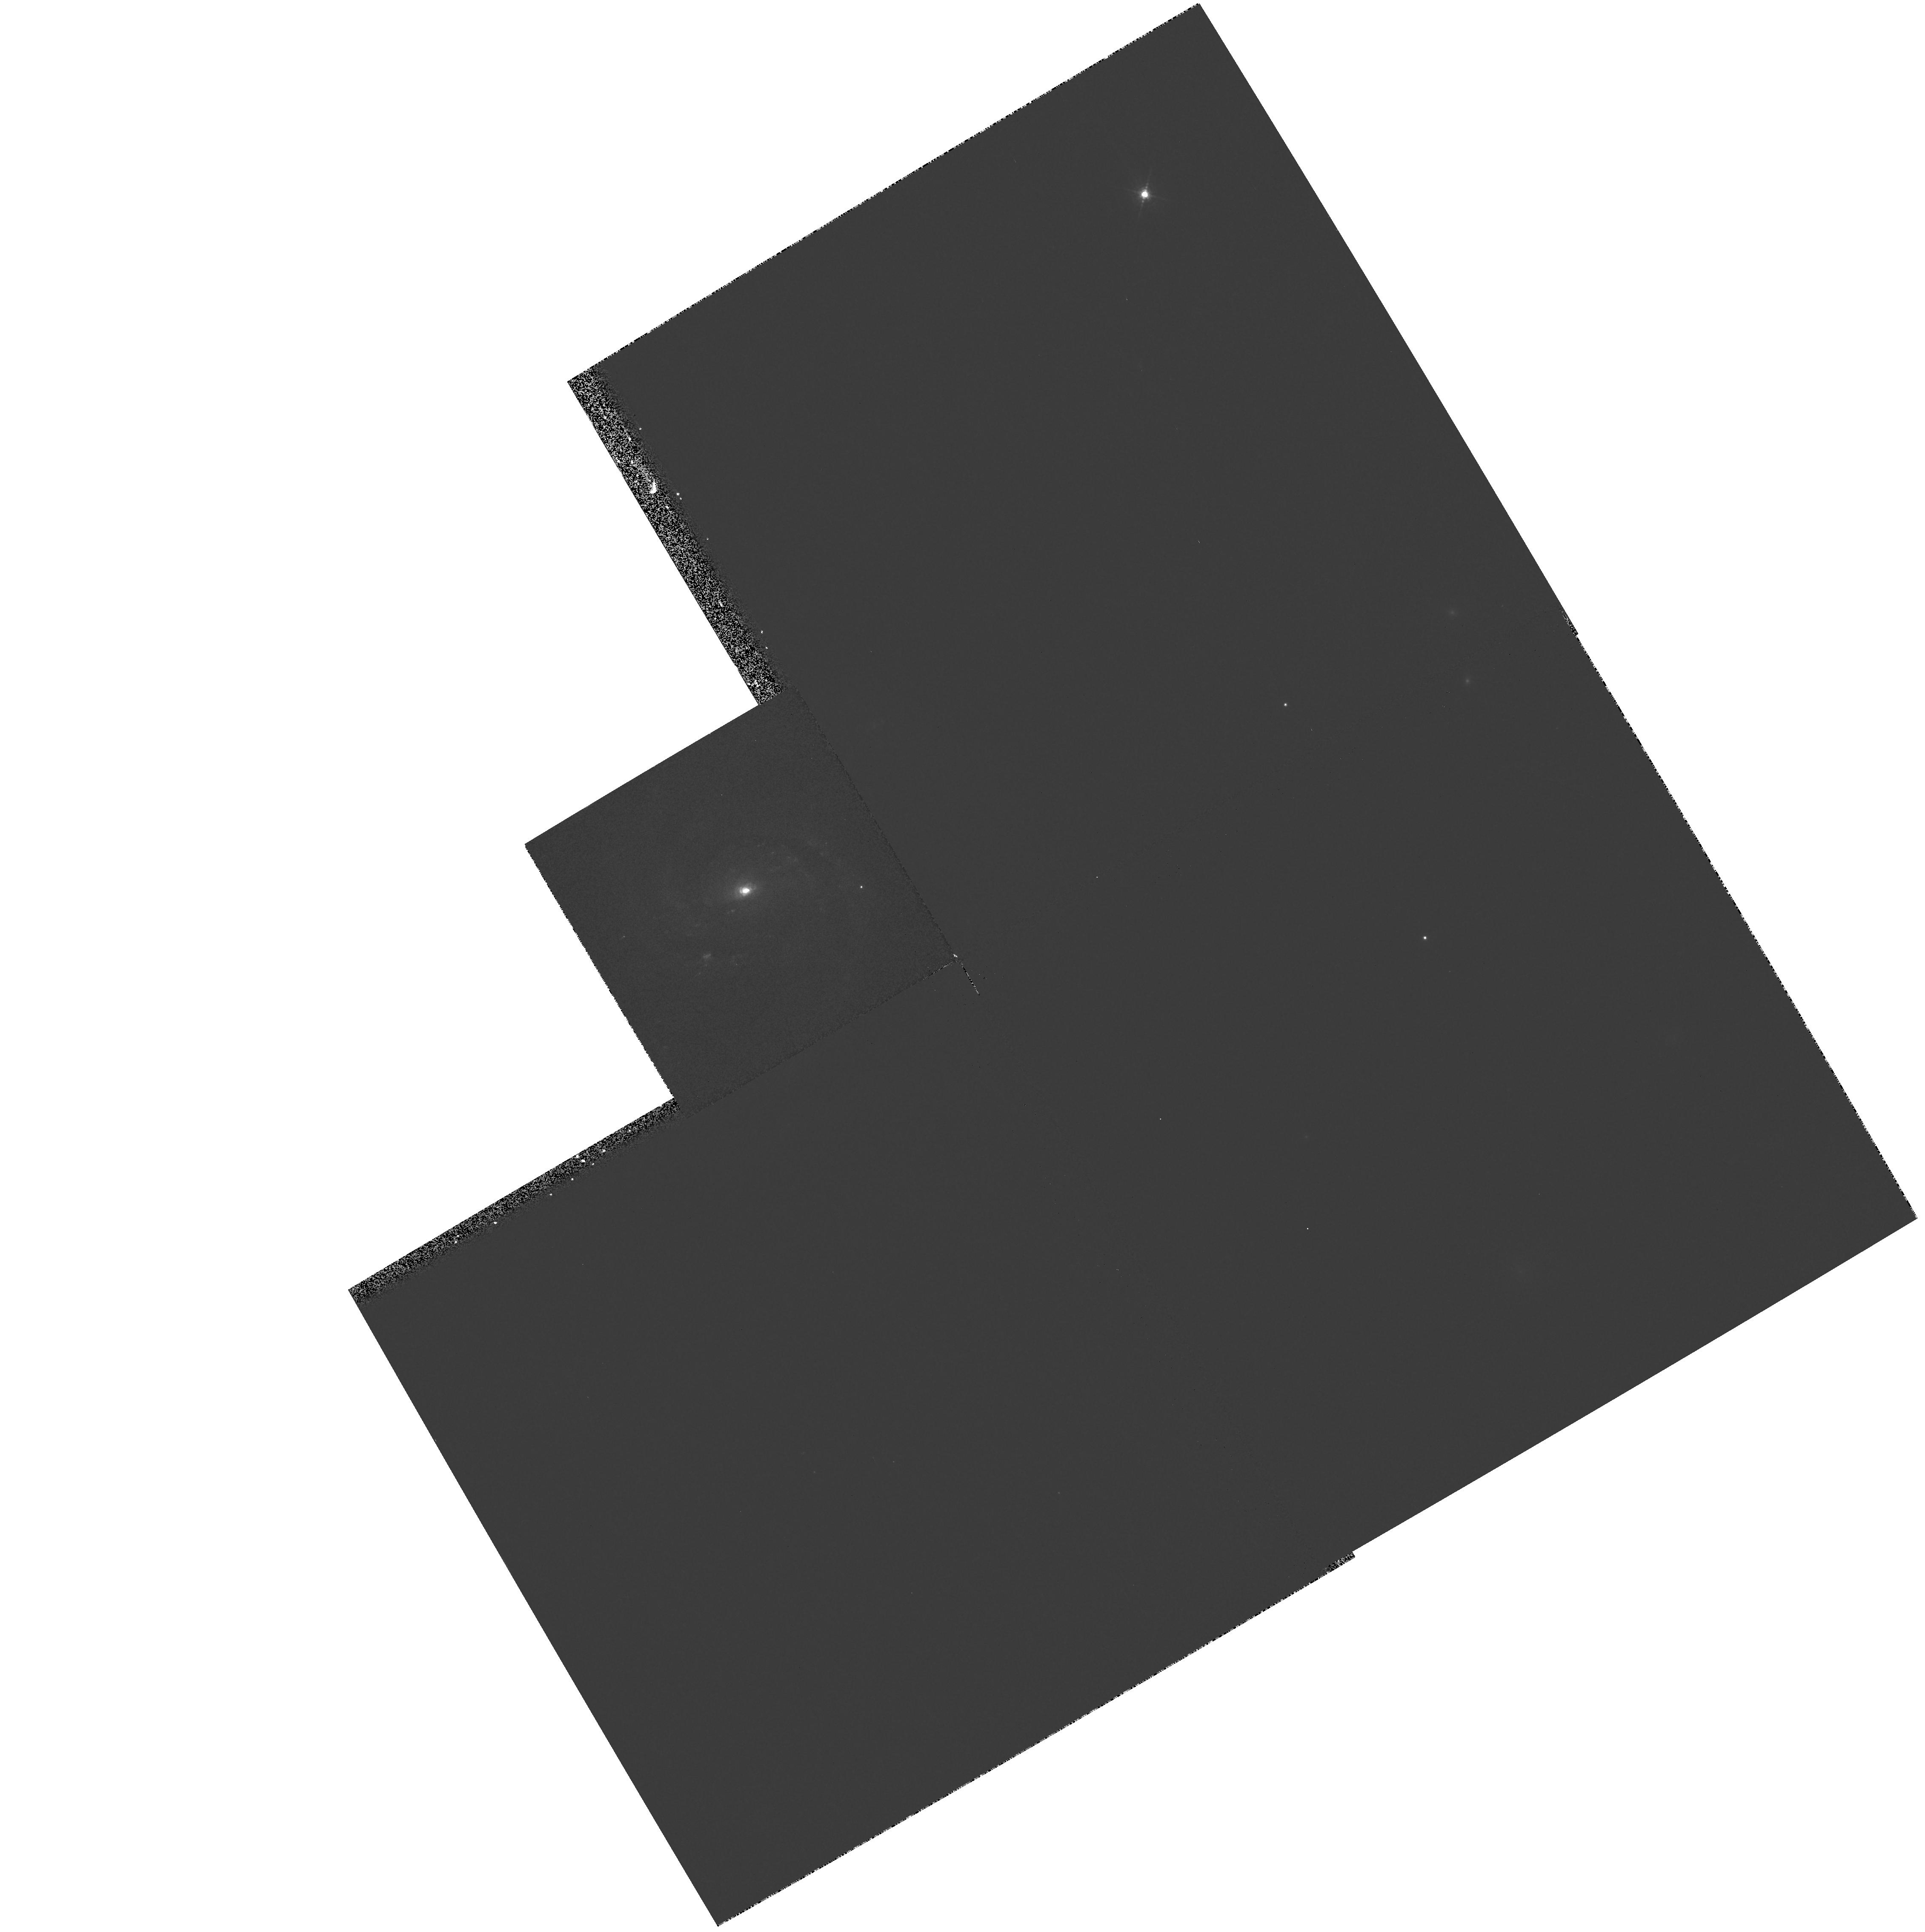
Target: NGC7674. Instrument: WFPC2/PC. Filter: F547M. Exposure: 3 min. Observation ID: hst_8259_02_wfpc2_pc_f547m_u5df02

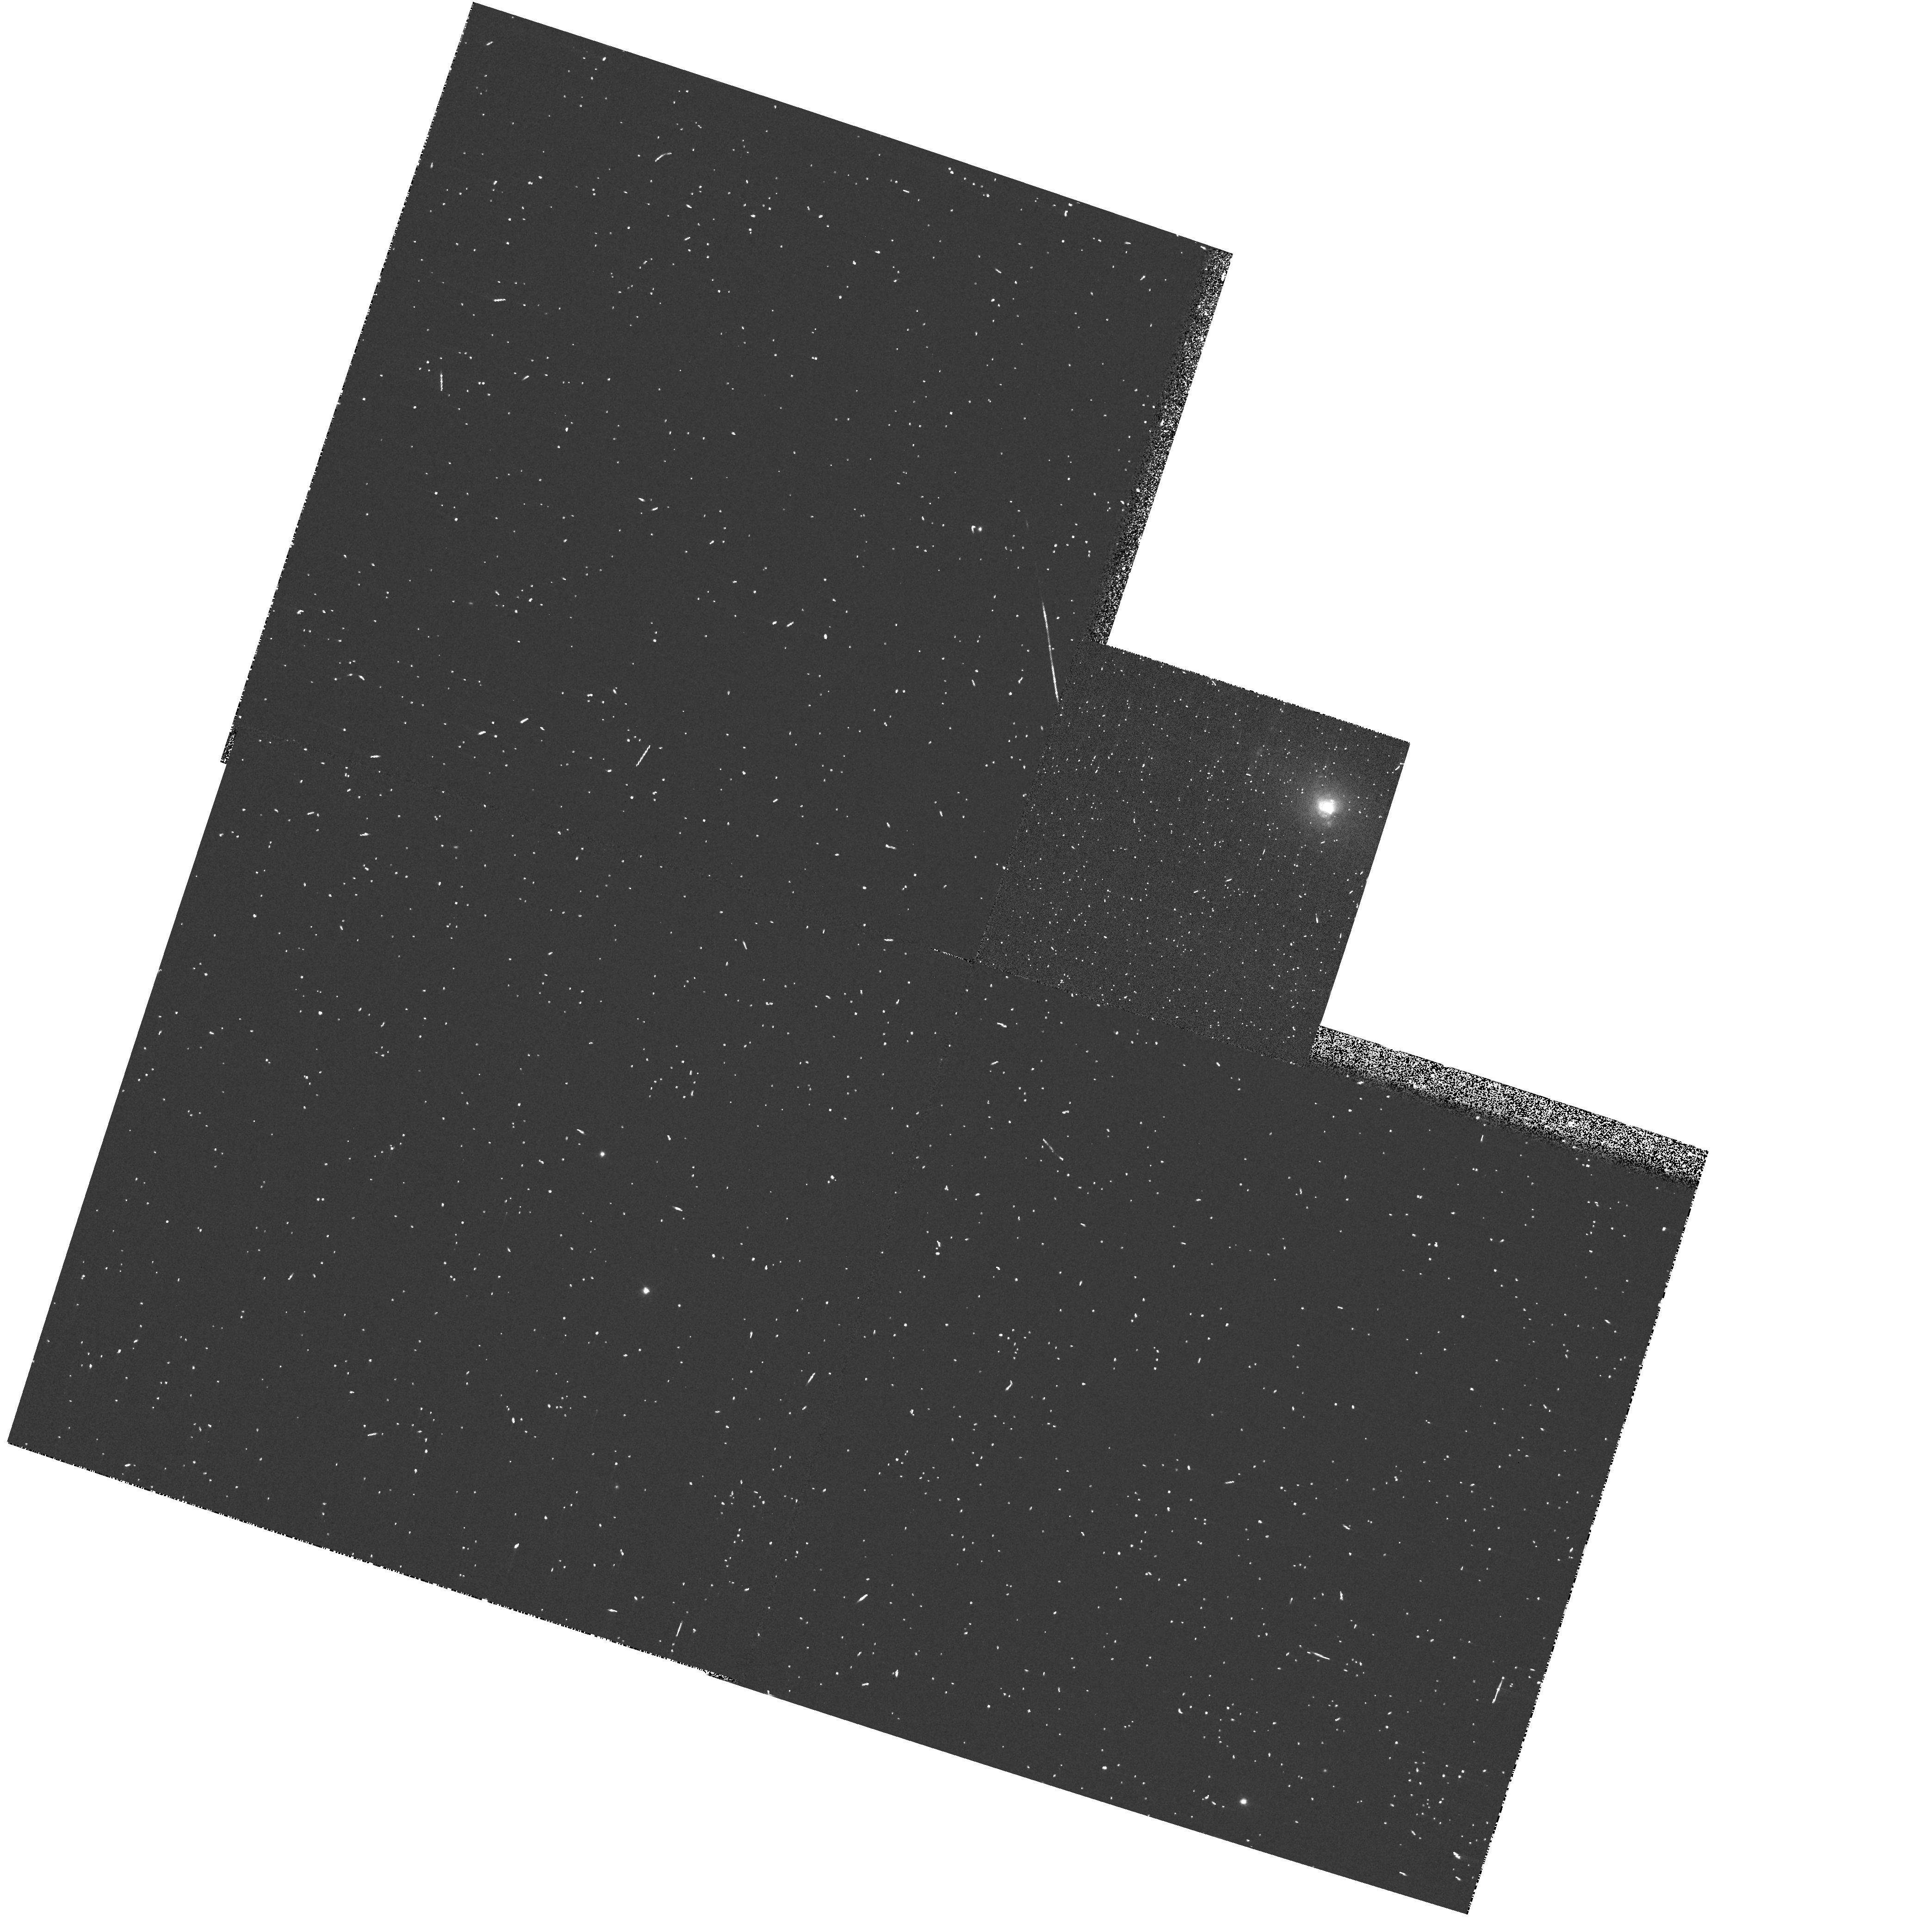
Target: NGC4507. Instrument: WFPC2/PC. Filter: FR680P15. Exposure: 3 min. Observation ID: u5df0108r

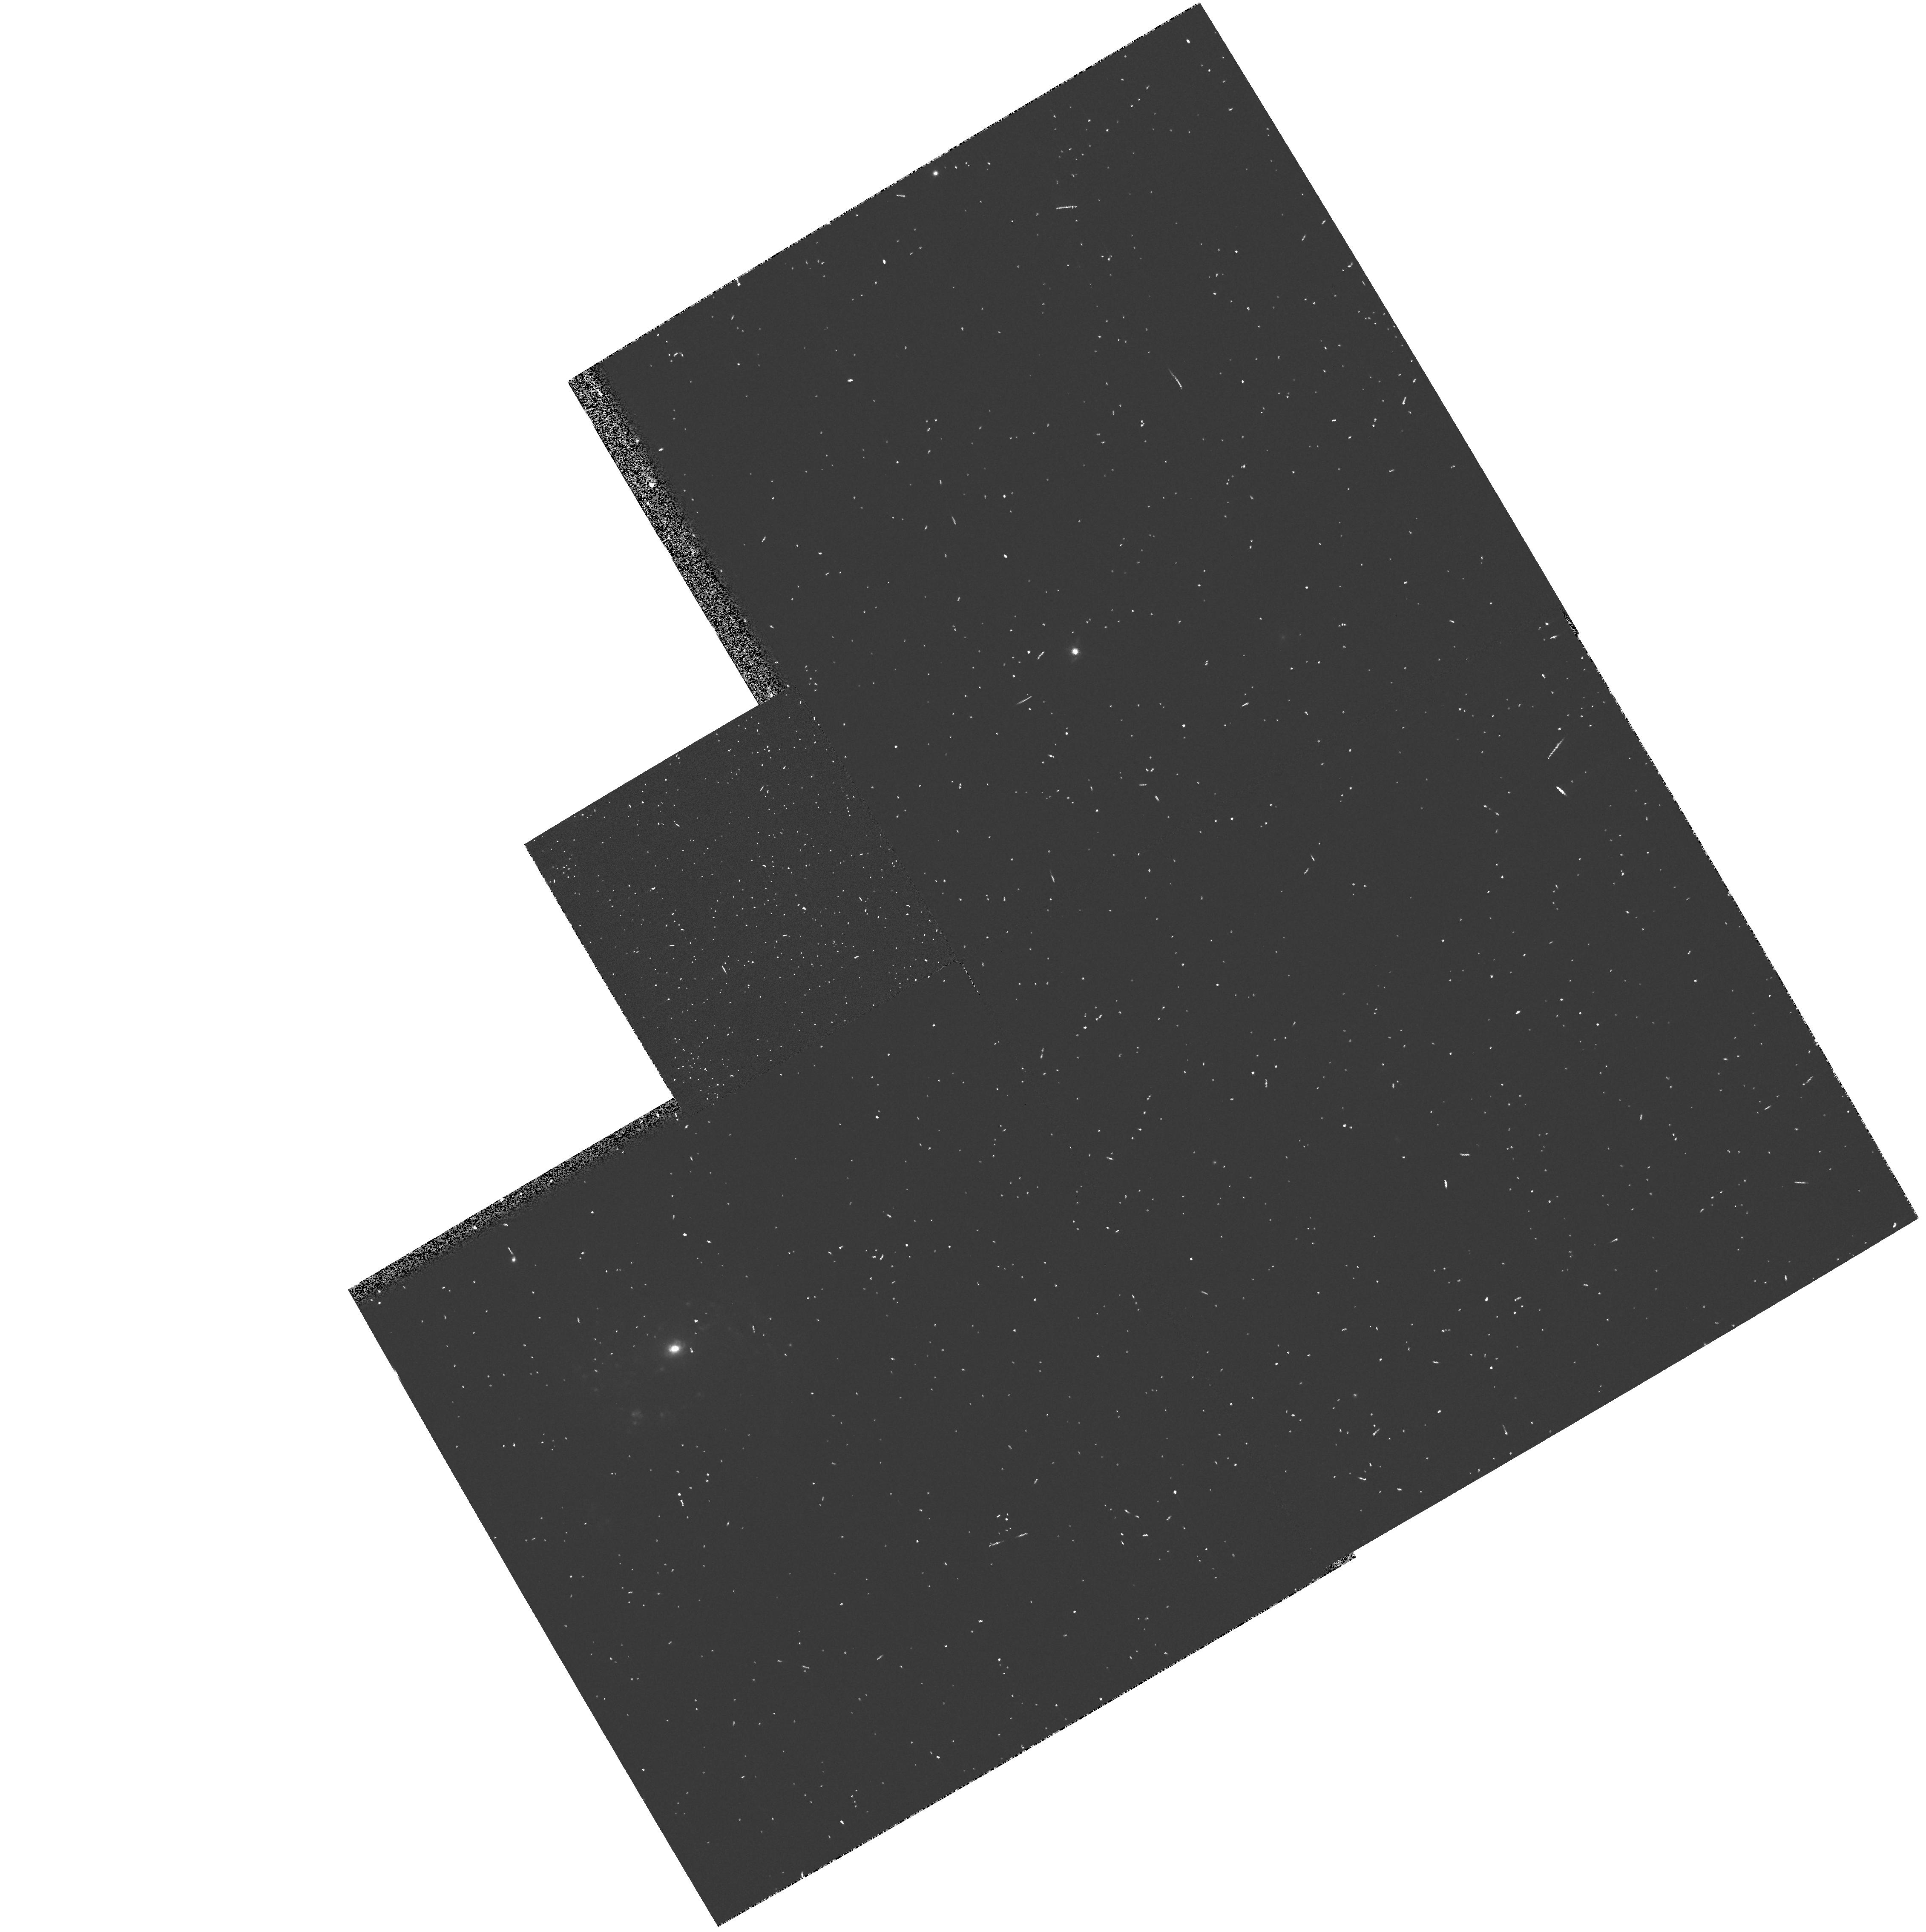
Target: NGC7674. Instrument: WFPC2/PC. Filter: FR680N. Exposure: 3 min. Observation ID: u5df0208r

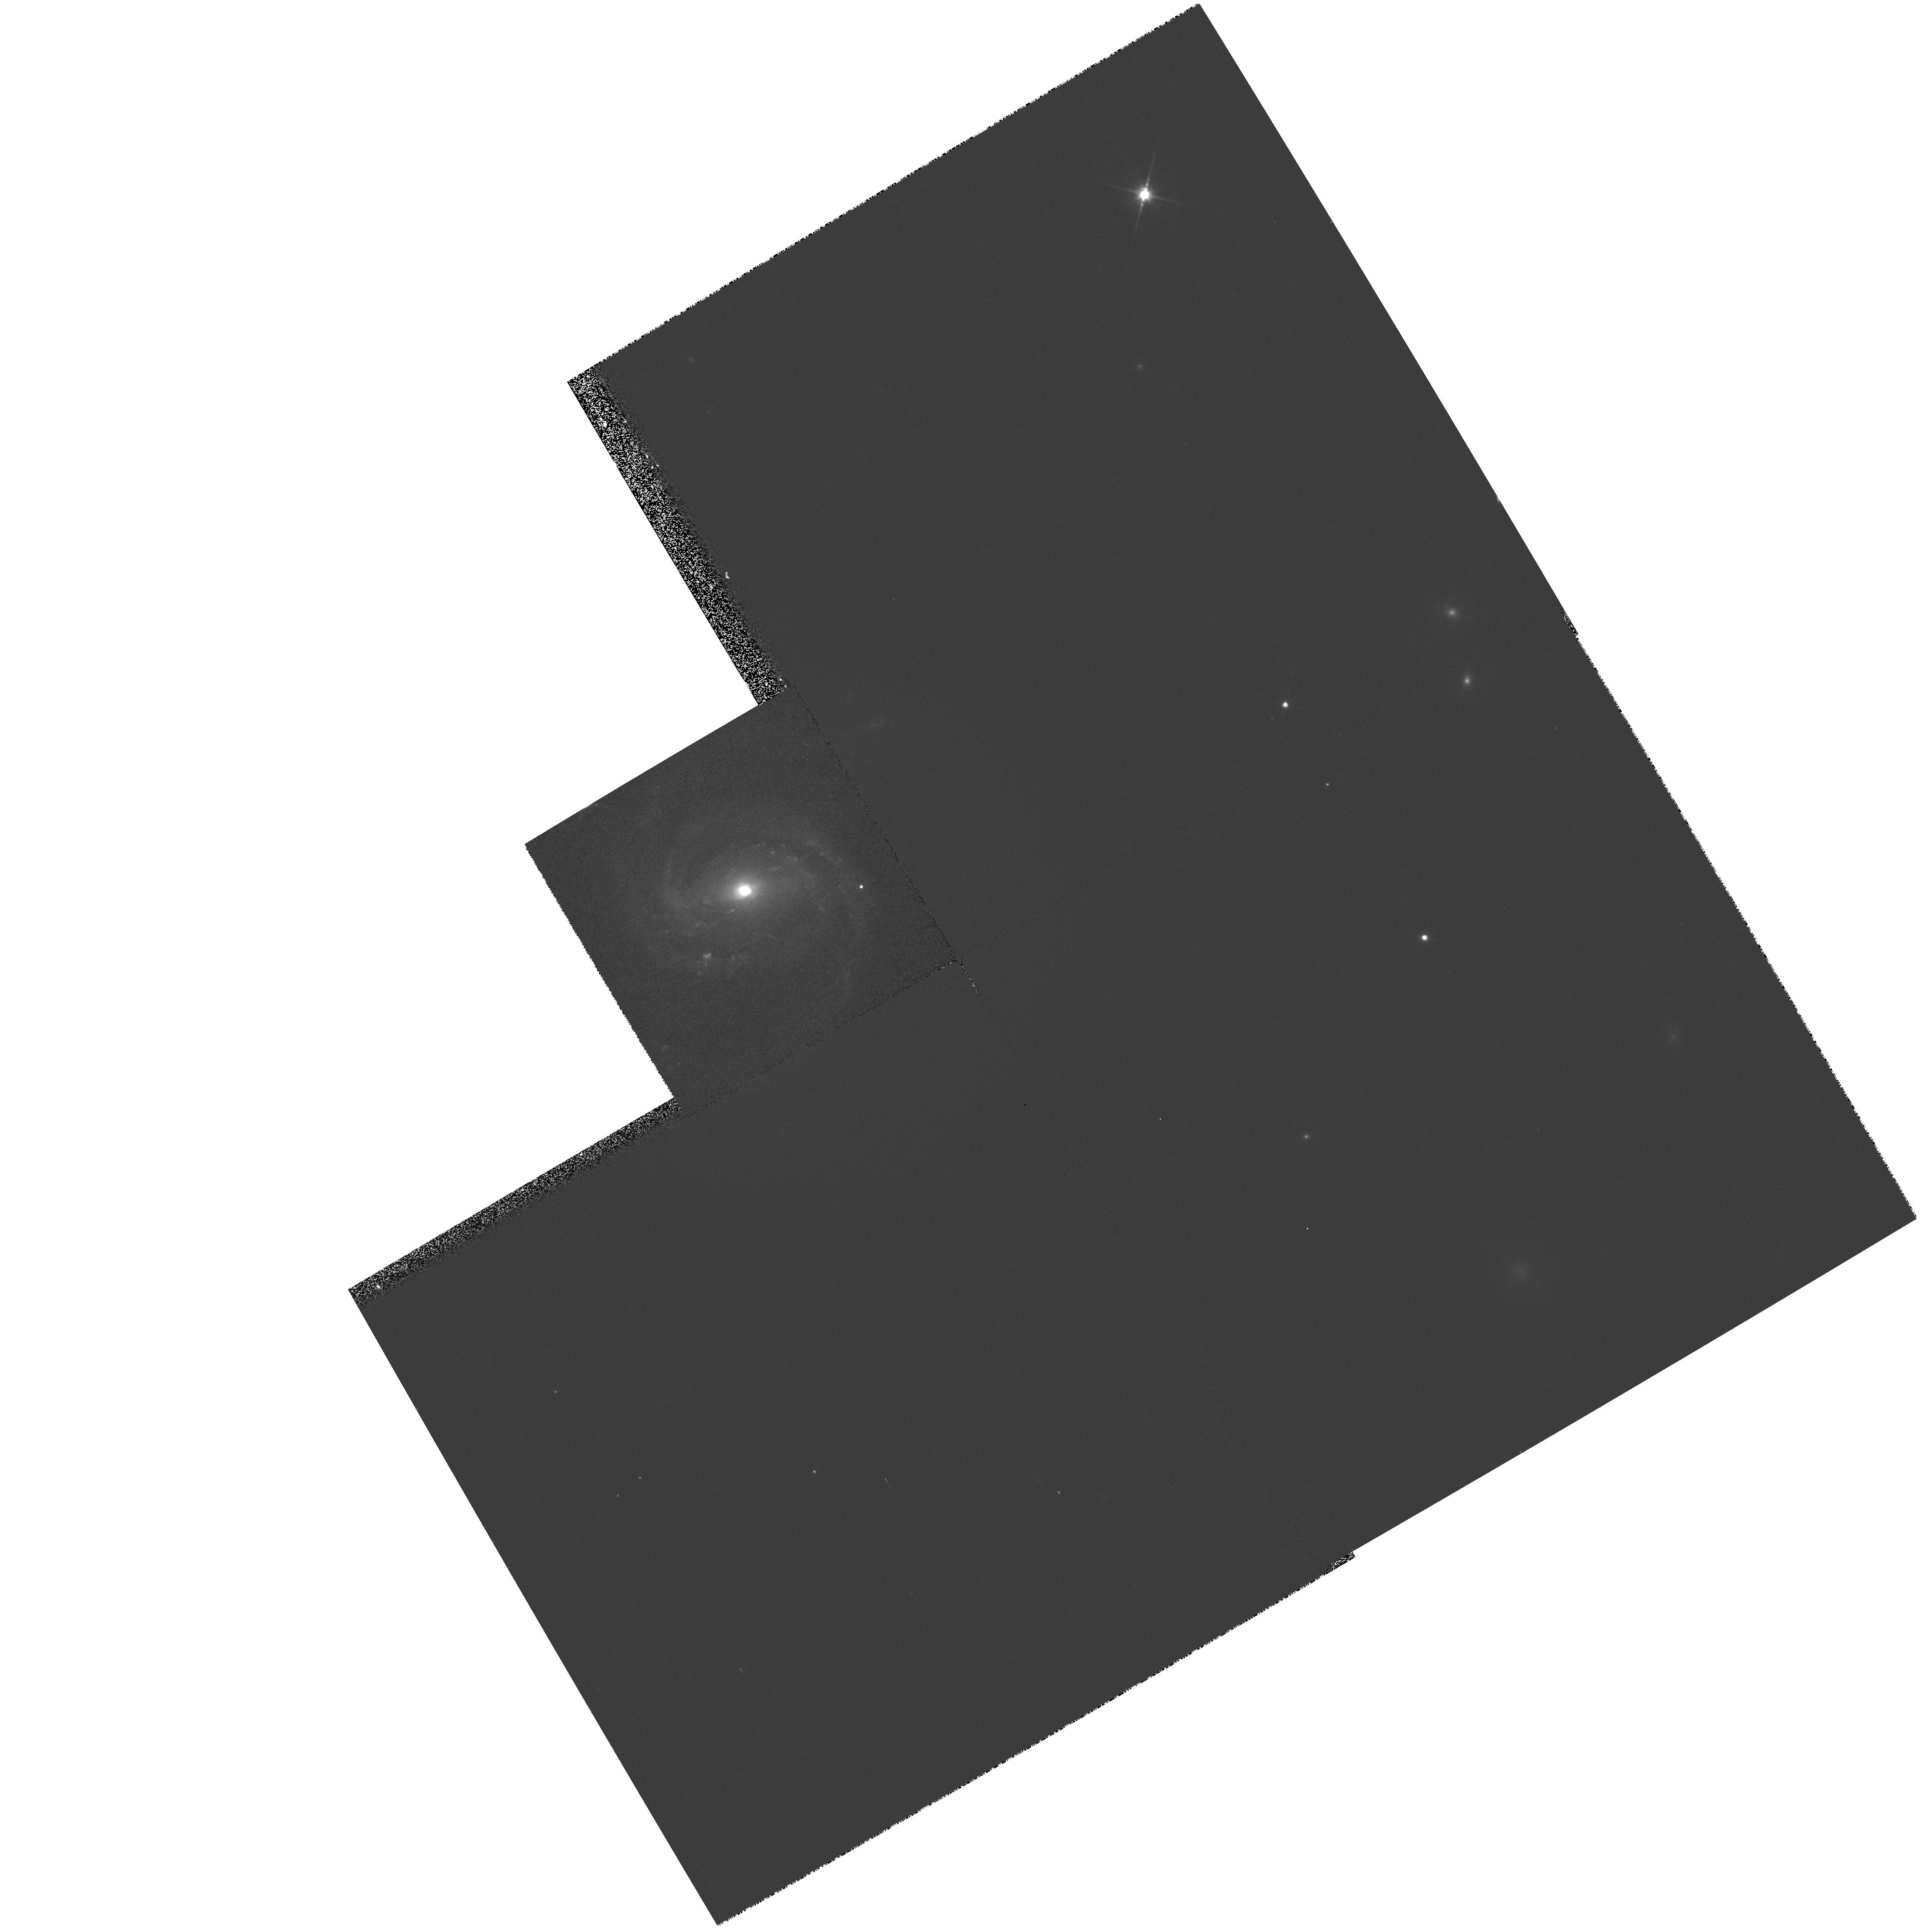
Target: NGC7674. Instrument: WFPC2/PC. Filter: F814W. Exposure: 3 min. Observation ID: hst_8259_02_wfpc2_pc_f814w_u5df02

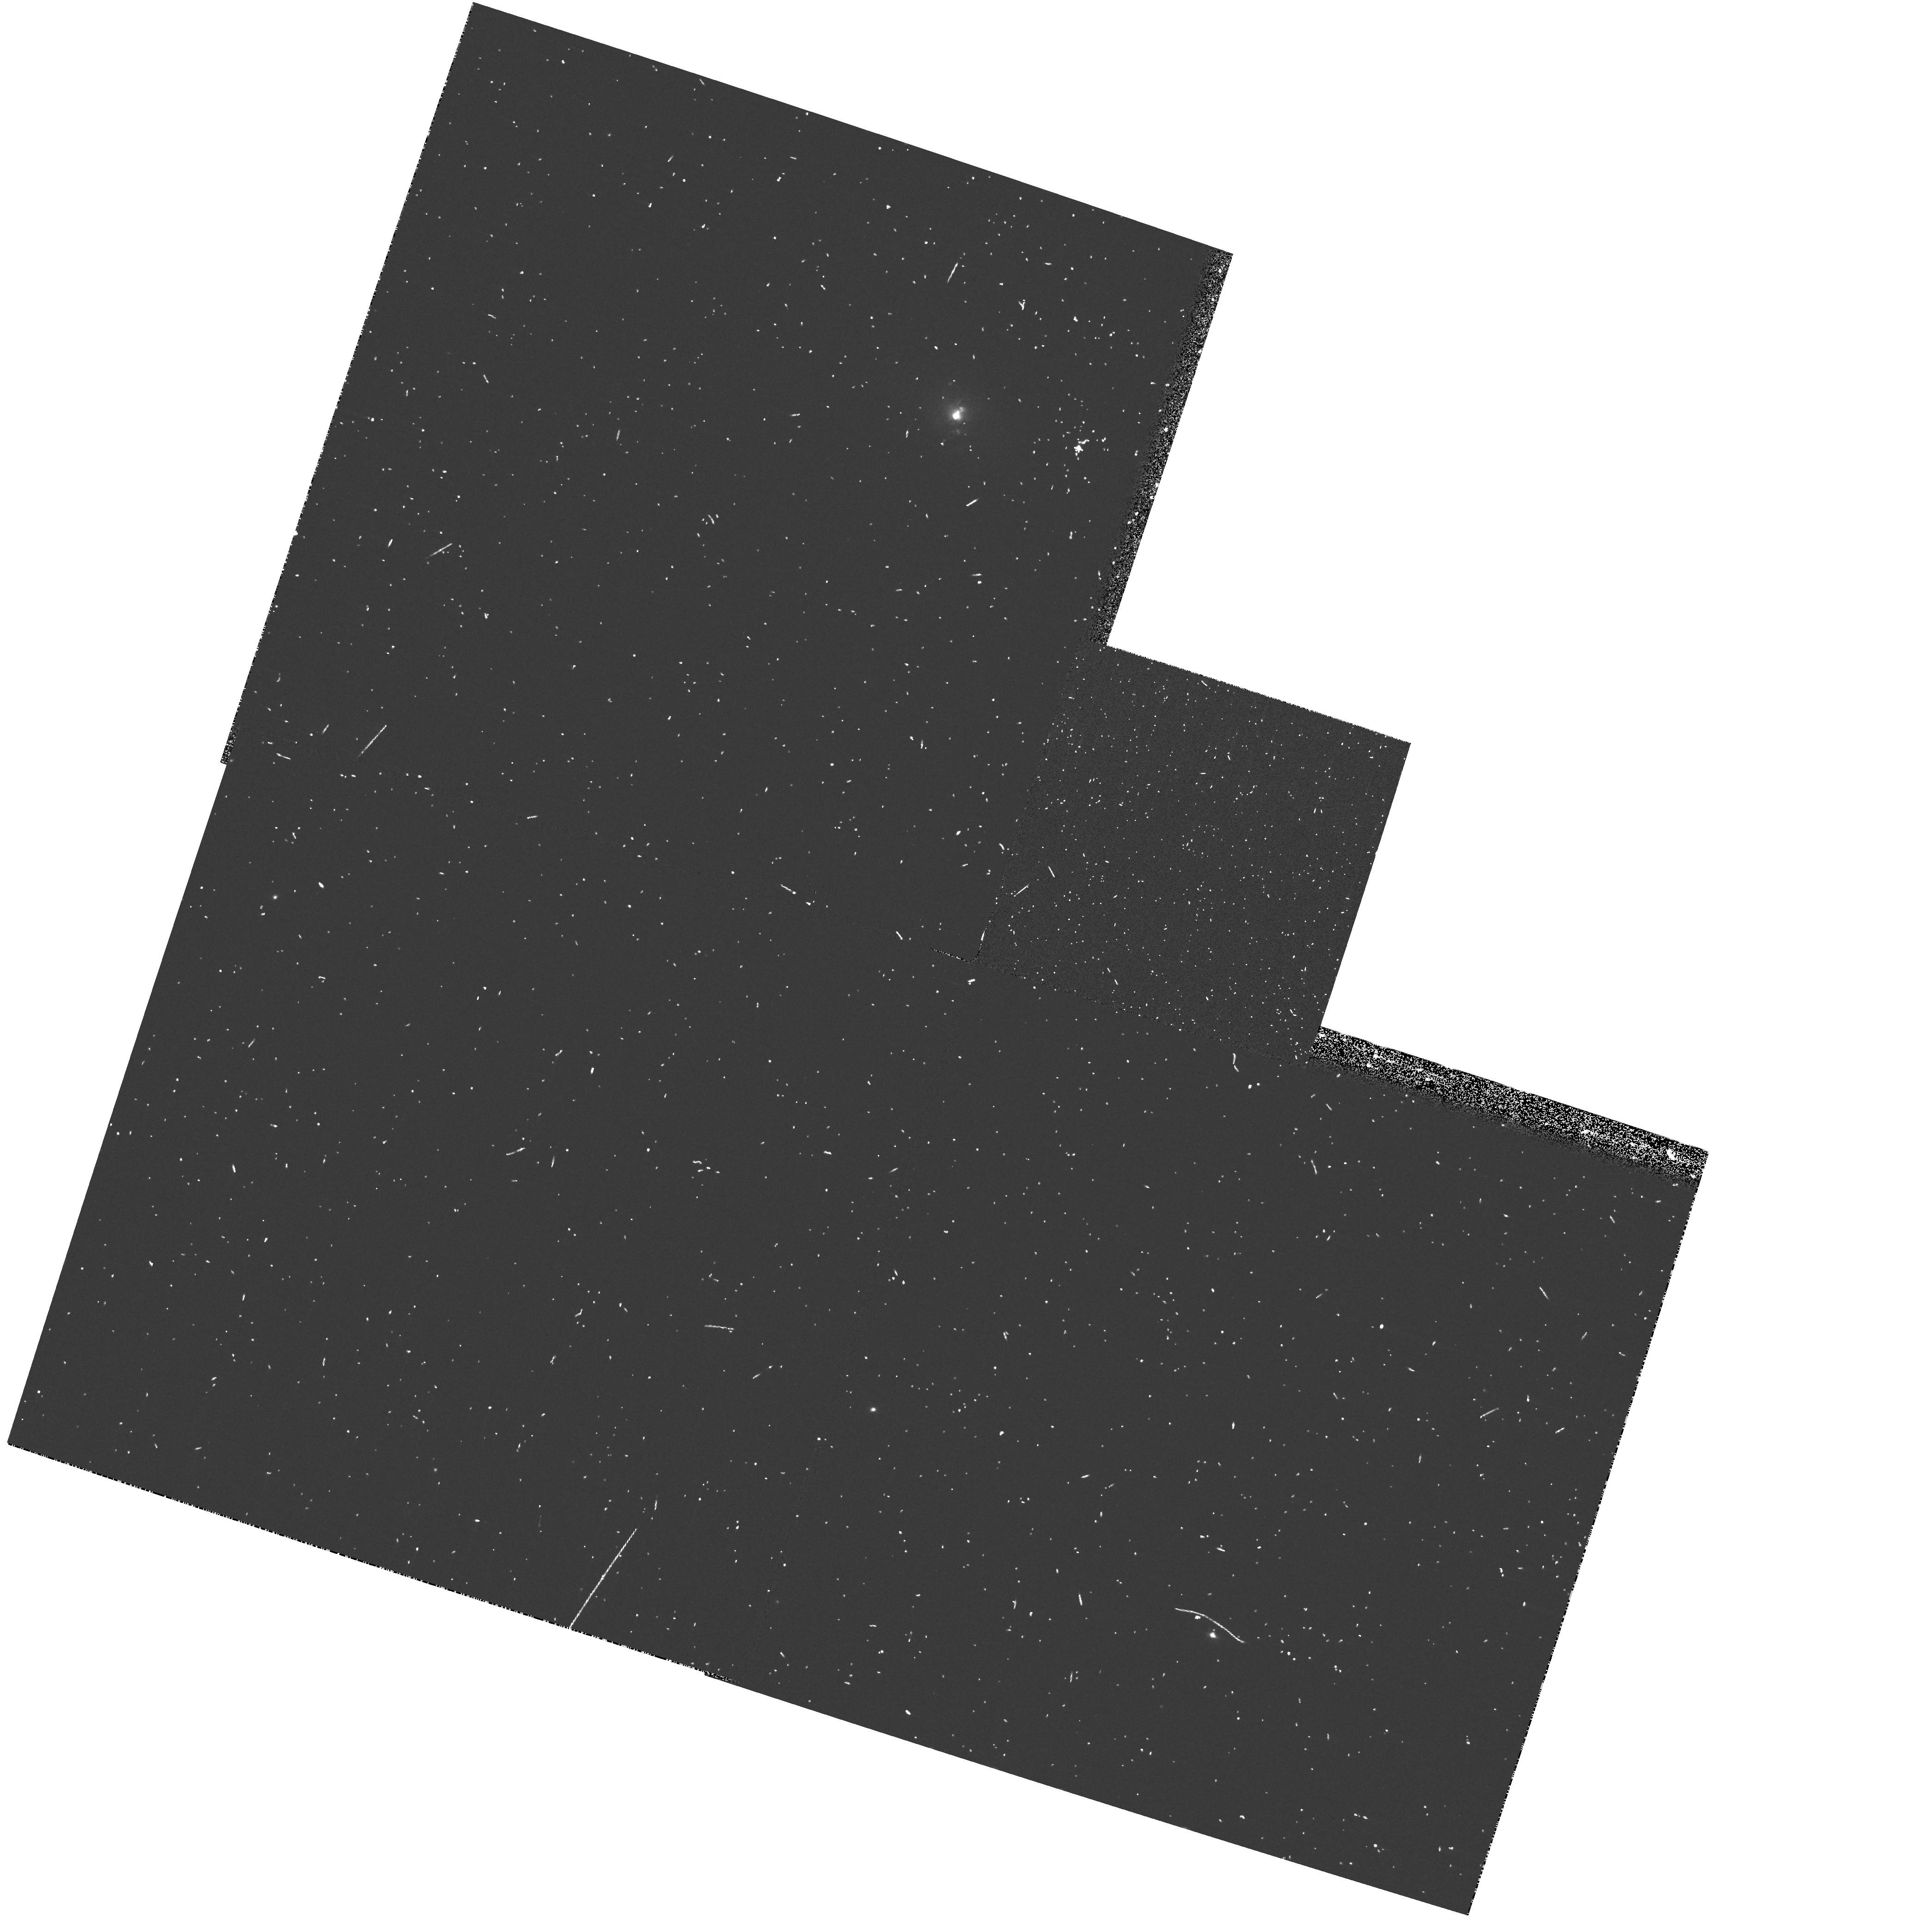
Target: NGC4507. Instrument: WFPC2/PC. Filter: FR533N. Exposure: 4 min. Observation ID: u5df0106r

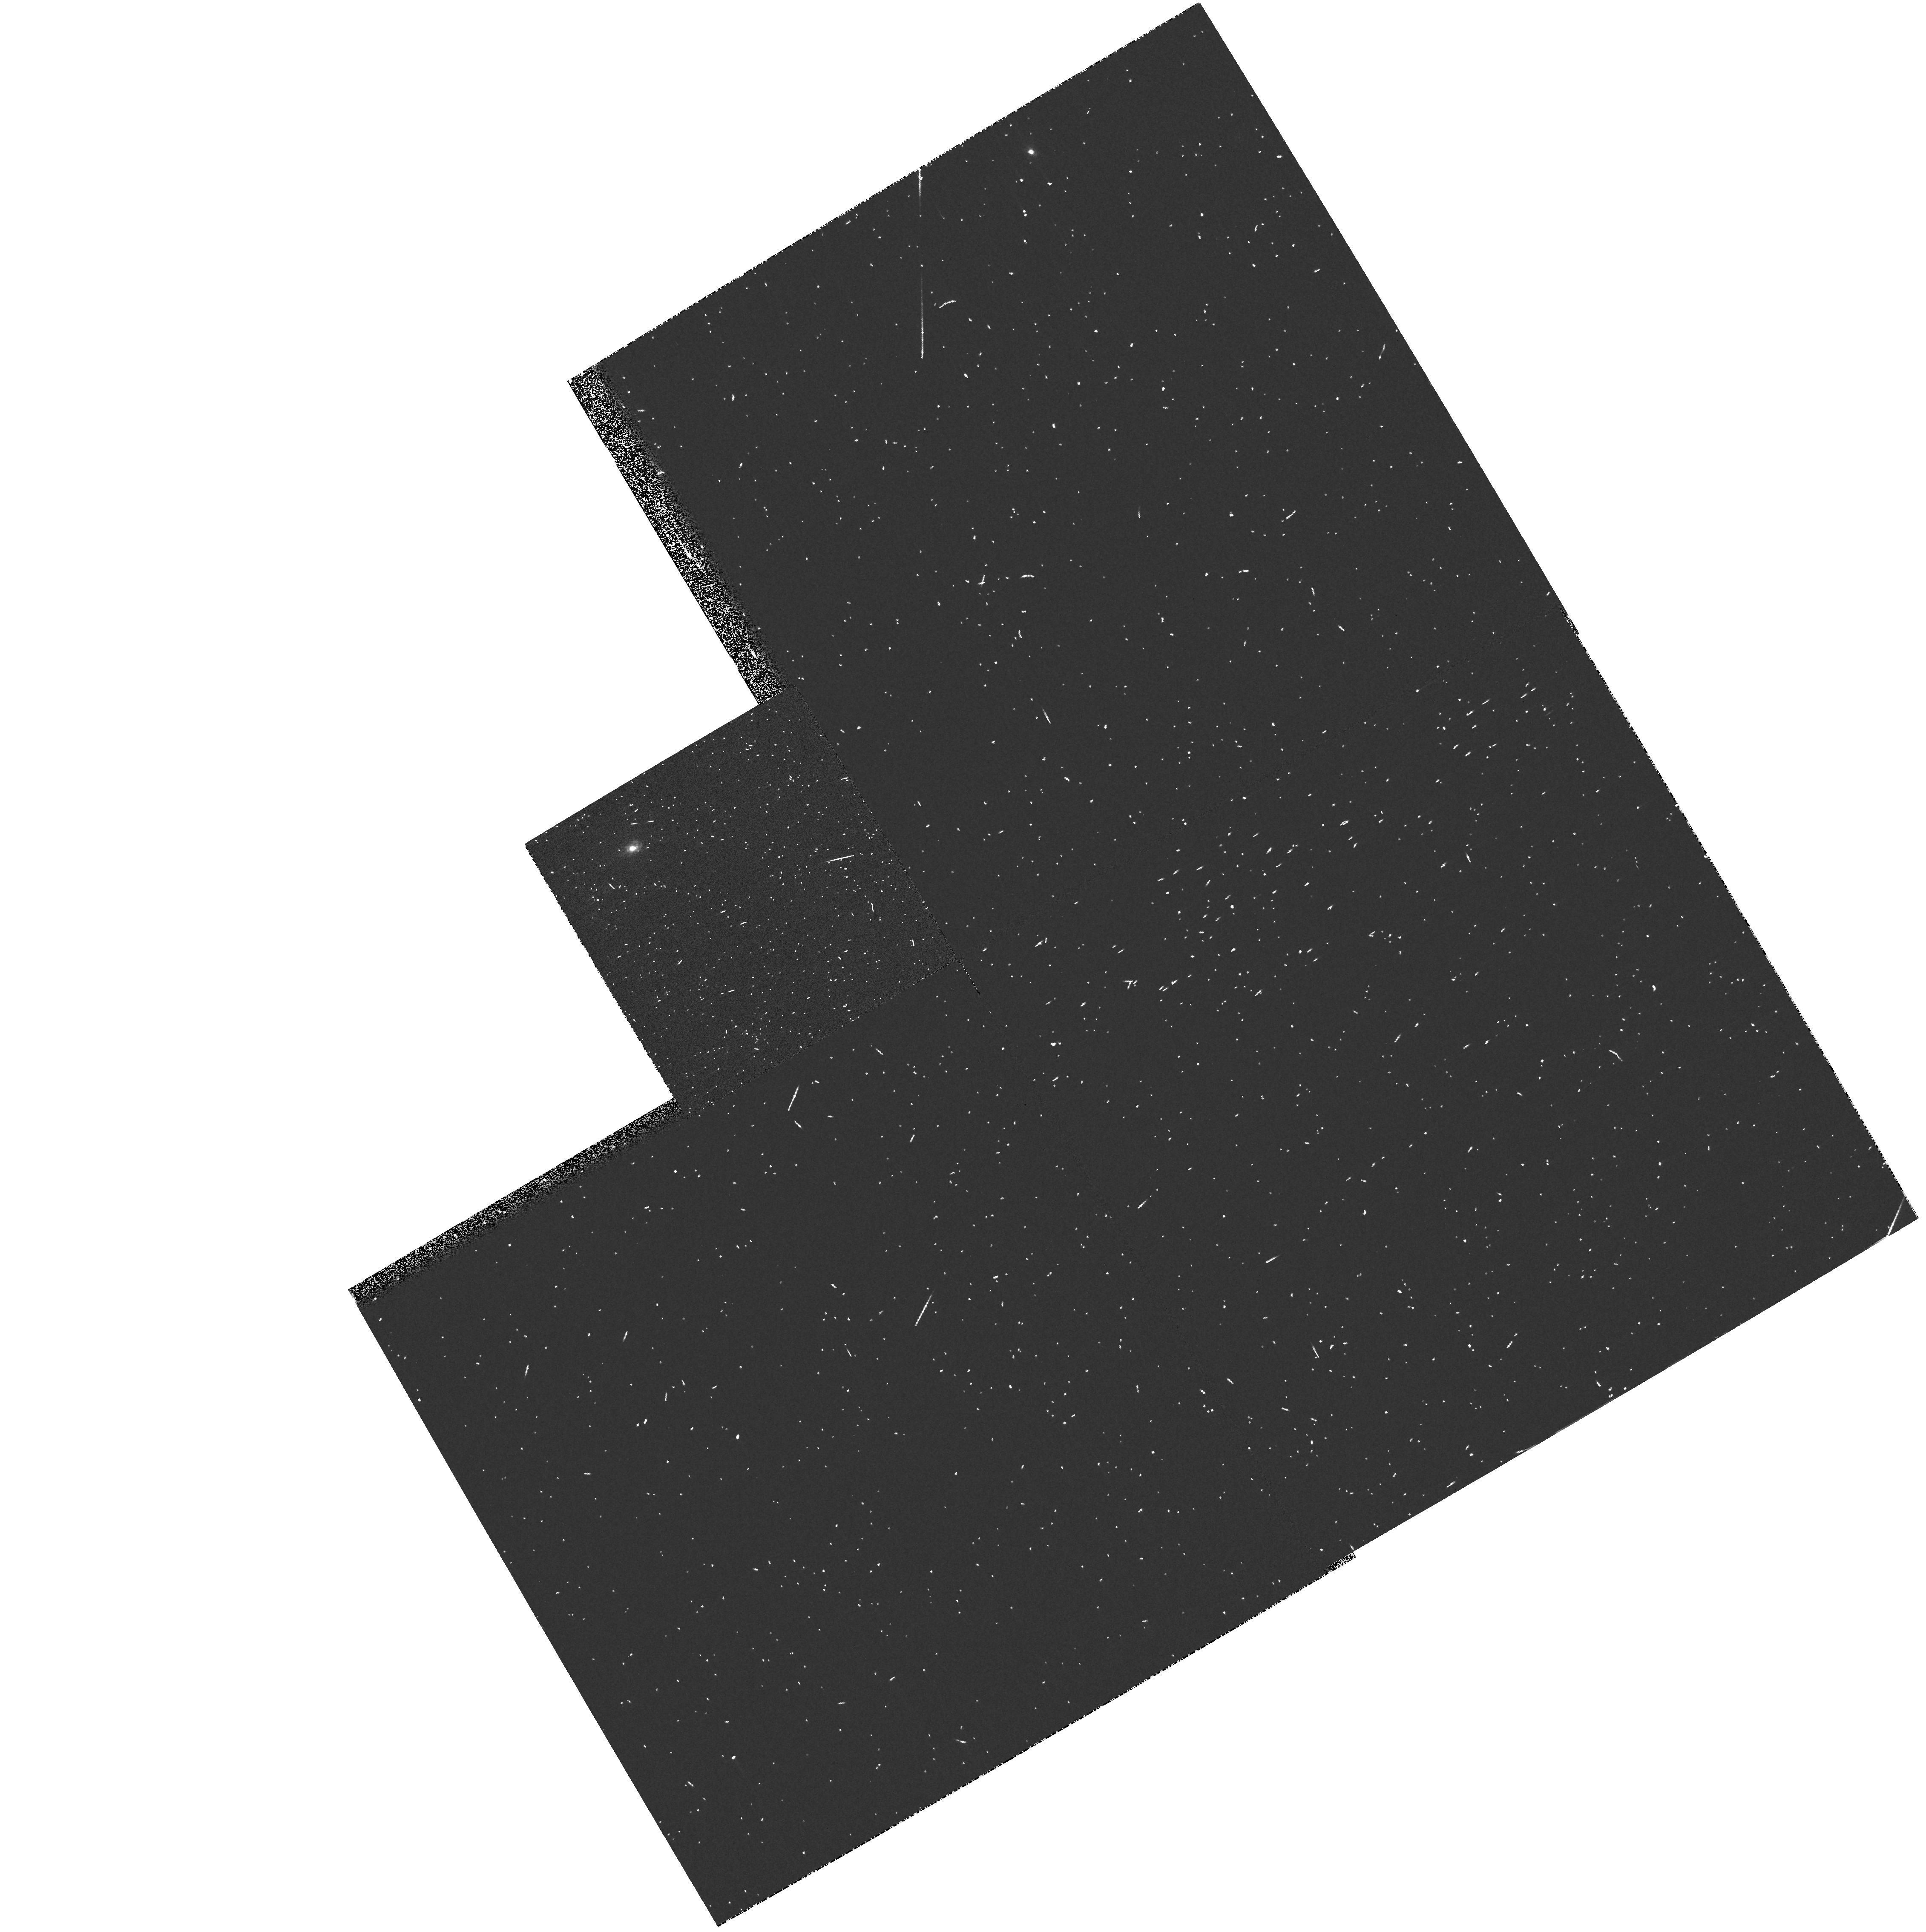
Target: NGC7674. Instrument: WFPC2/PC. Filter: FR533P15. Exposure: 4 min. Observation ID: u5df0206r

The Origin of Blue Wings on NLR Line Profiles (PI: Whittle, Mark)

Recent progress in understanding the kinematics of the Narrow Line Region (NLR) in Seyfert galaxies has identified three distinct components --- a high velocity nuclear flow, a more widespread gravitational component, and a jet-accelerated component. In this proposal, we aim to isolate and study the high velocity nuclear flow. The observational signature of this component is the famous `blue wing' found on the OIIILambda5007 lines of almost all Seyfert galaxies. Its ubiquity and amplitude suggest high velocity radial flows are present, together with a source of opacity (dust). Surprisingly, although this feature was the first to be identified, its origin and nature are still unknown. The main stumbling block is its compact size and our ignorance of the location of the dust. In this proposal, we select two nearby Seyferts with exceptionally strong blue wings. Using WFPC2 we map the near nuclear distributions of dust and emission lines, while STIS allows us to track in det ail the near nuclear OIII velocity field. Together, these data allow a number of tests of the nature and direction of the near nuclear flow. This is the last zone of the NLR to be understood, and yet it plays a crucial role in carrying that understanding inwards towards the BLR.